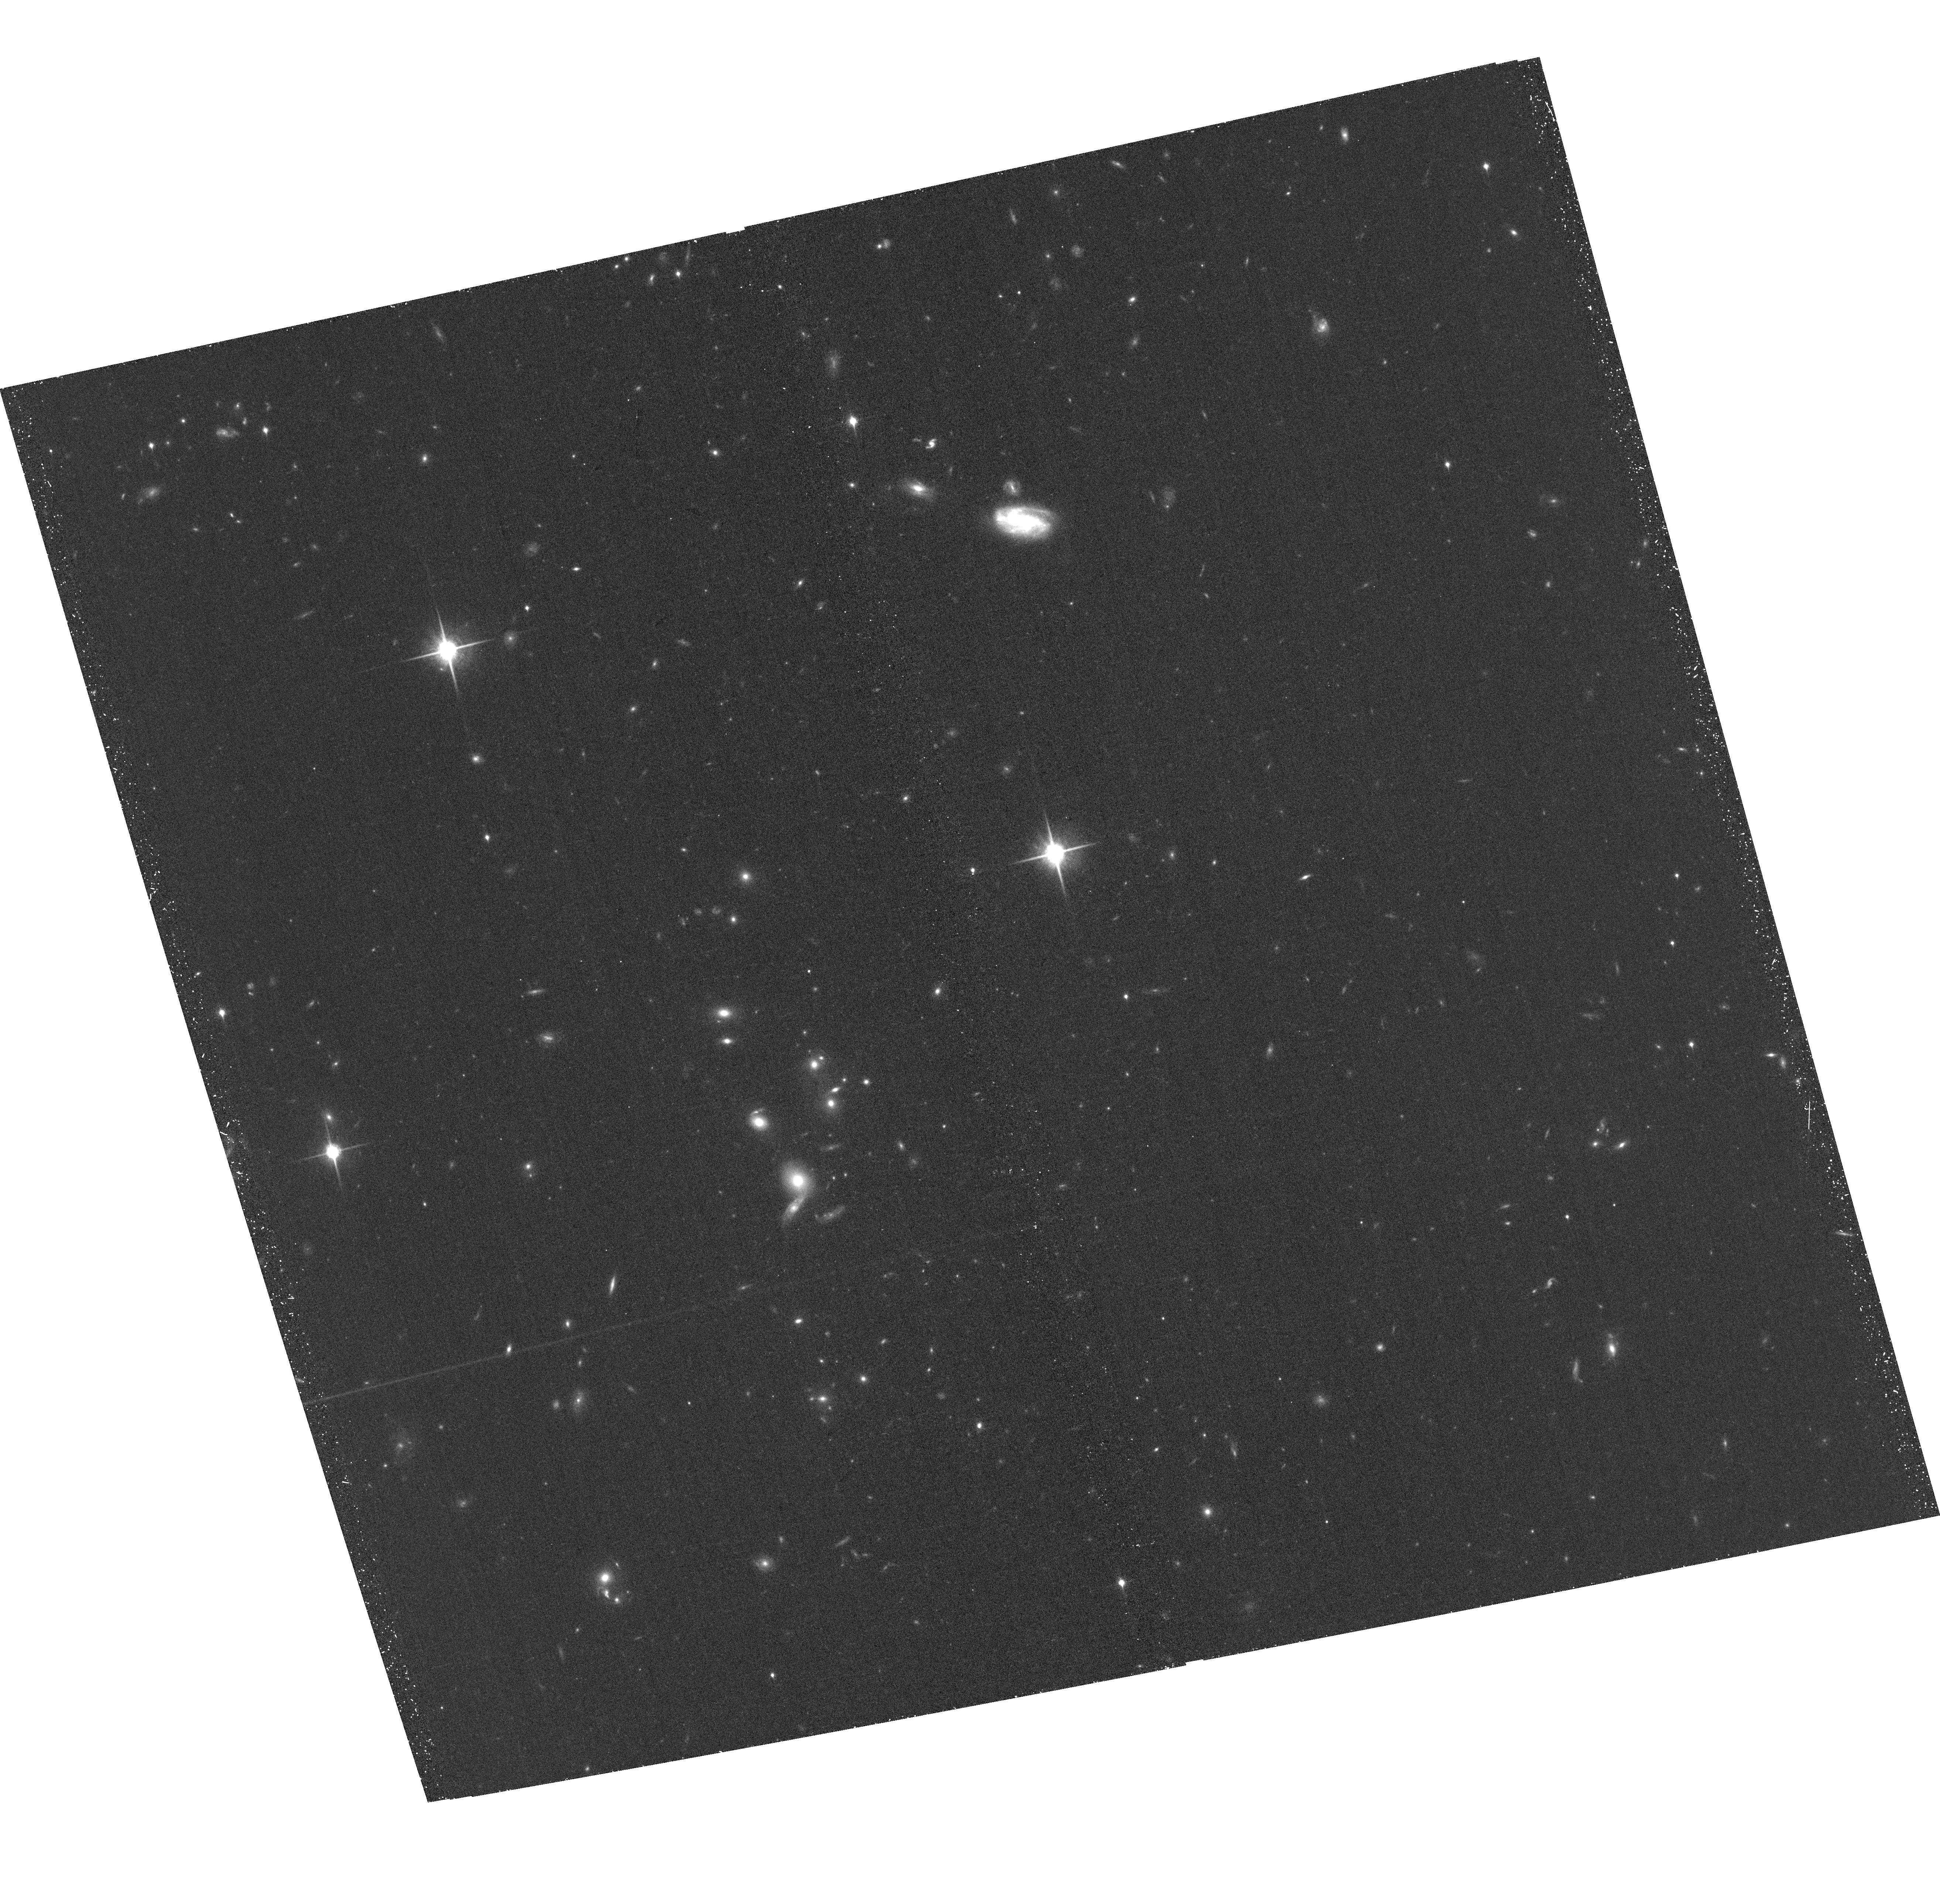
Target: WISEPJ234446.25+103415.8. Instrument: ACS/WFC. Filter: F850LP. Exposure: 39 min. Observation ID: hst_13819_05_acs_wfc_f850lp_jcj705

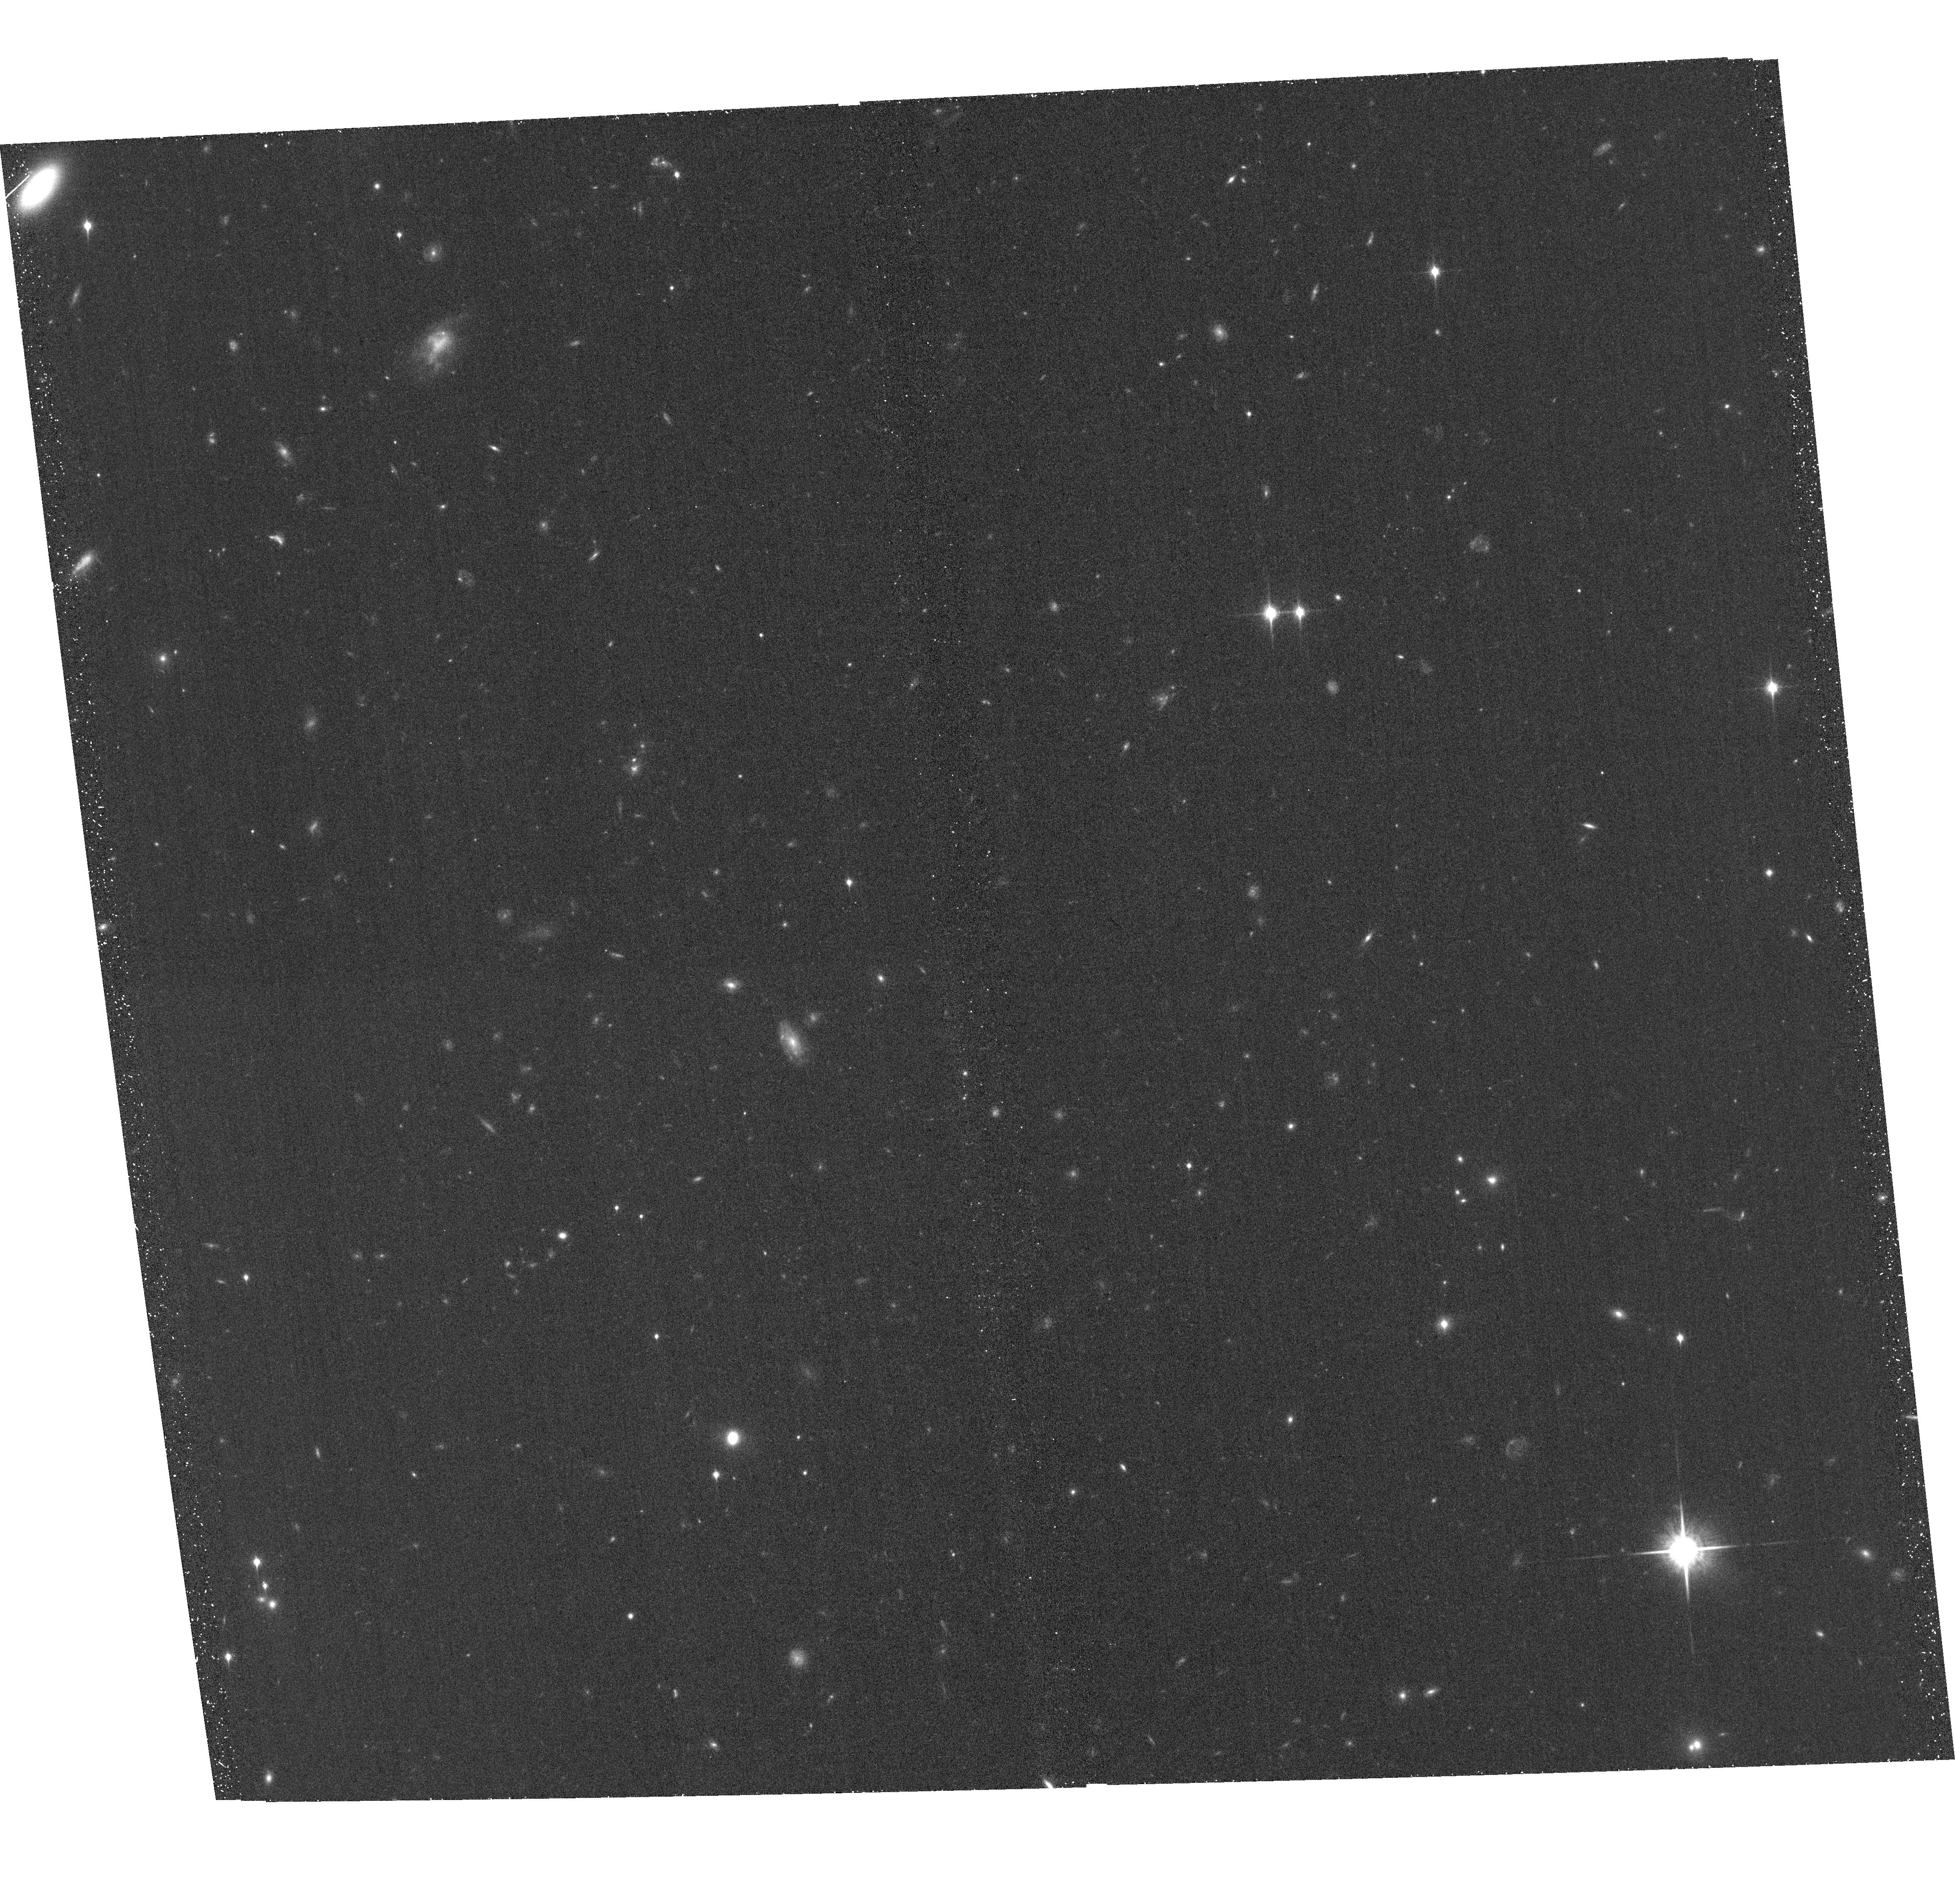
Target: 2MASSWJ0103320+193536. Instrument: ACS/WFC. Filter: F850LP. Exposure: 39 min. Observation ID: hst_13819_01_acs_wfc_f850lp_jcj701

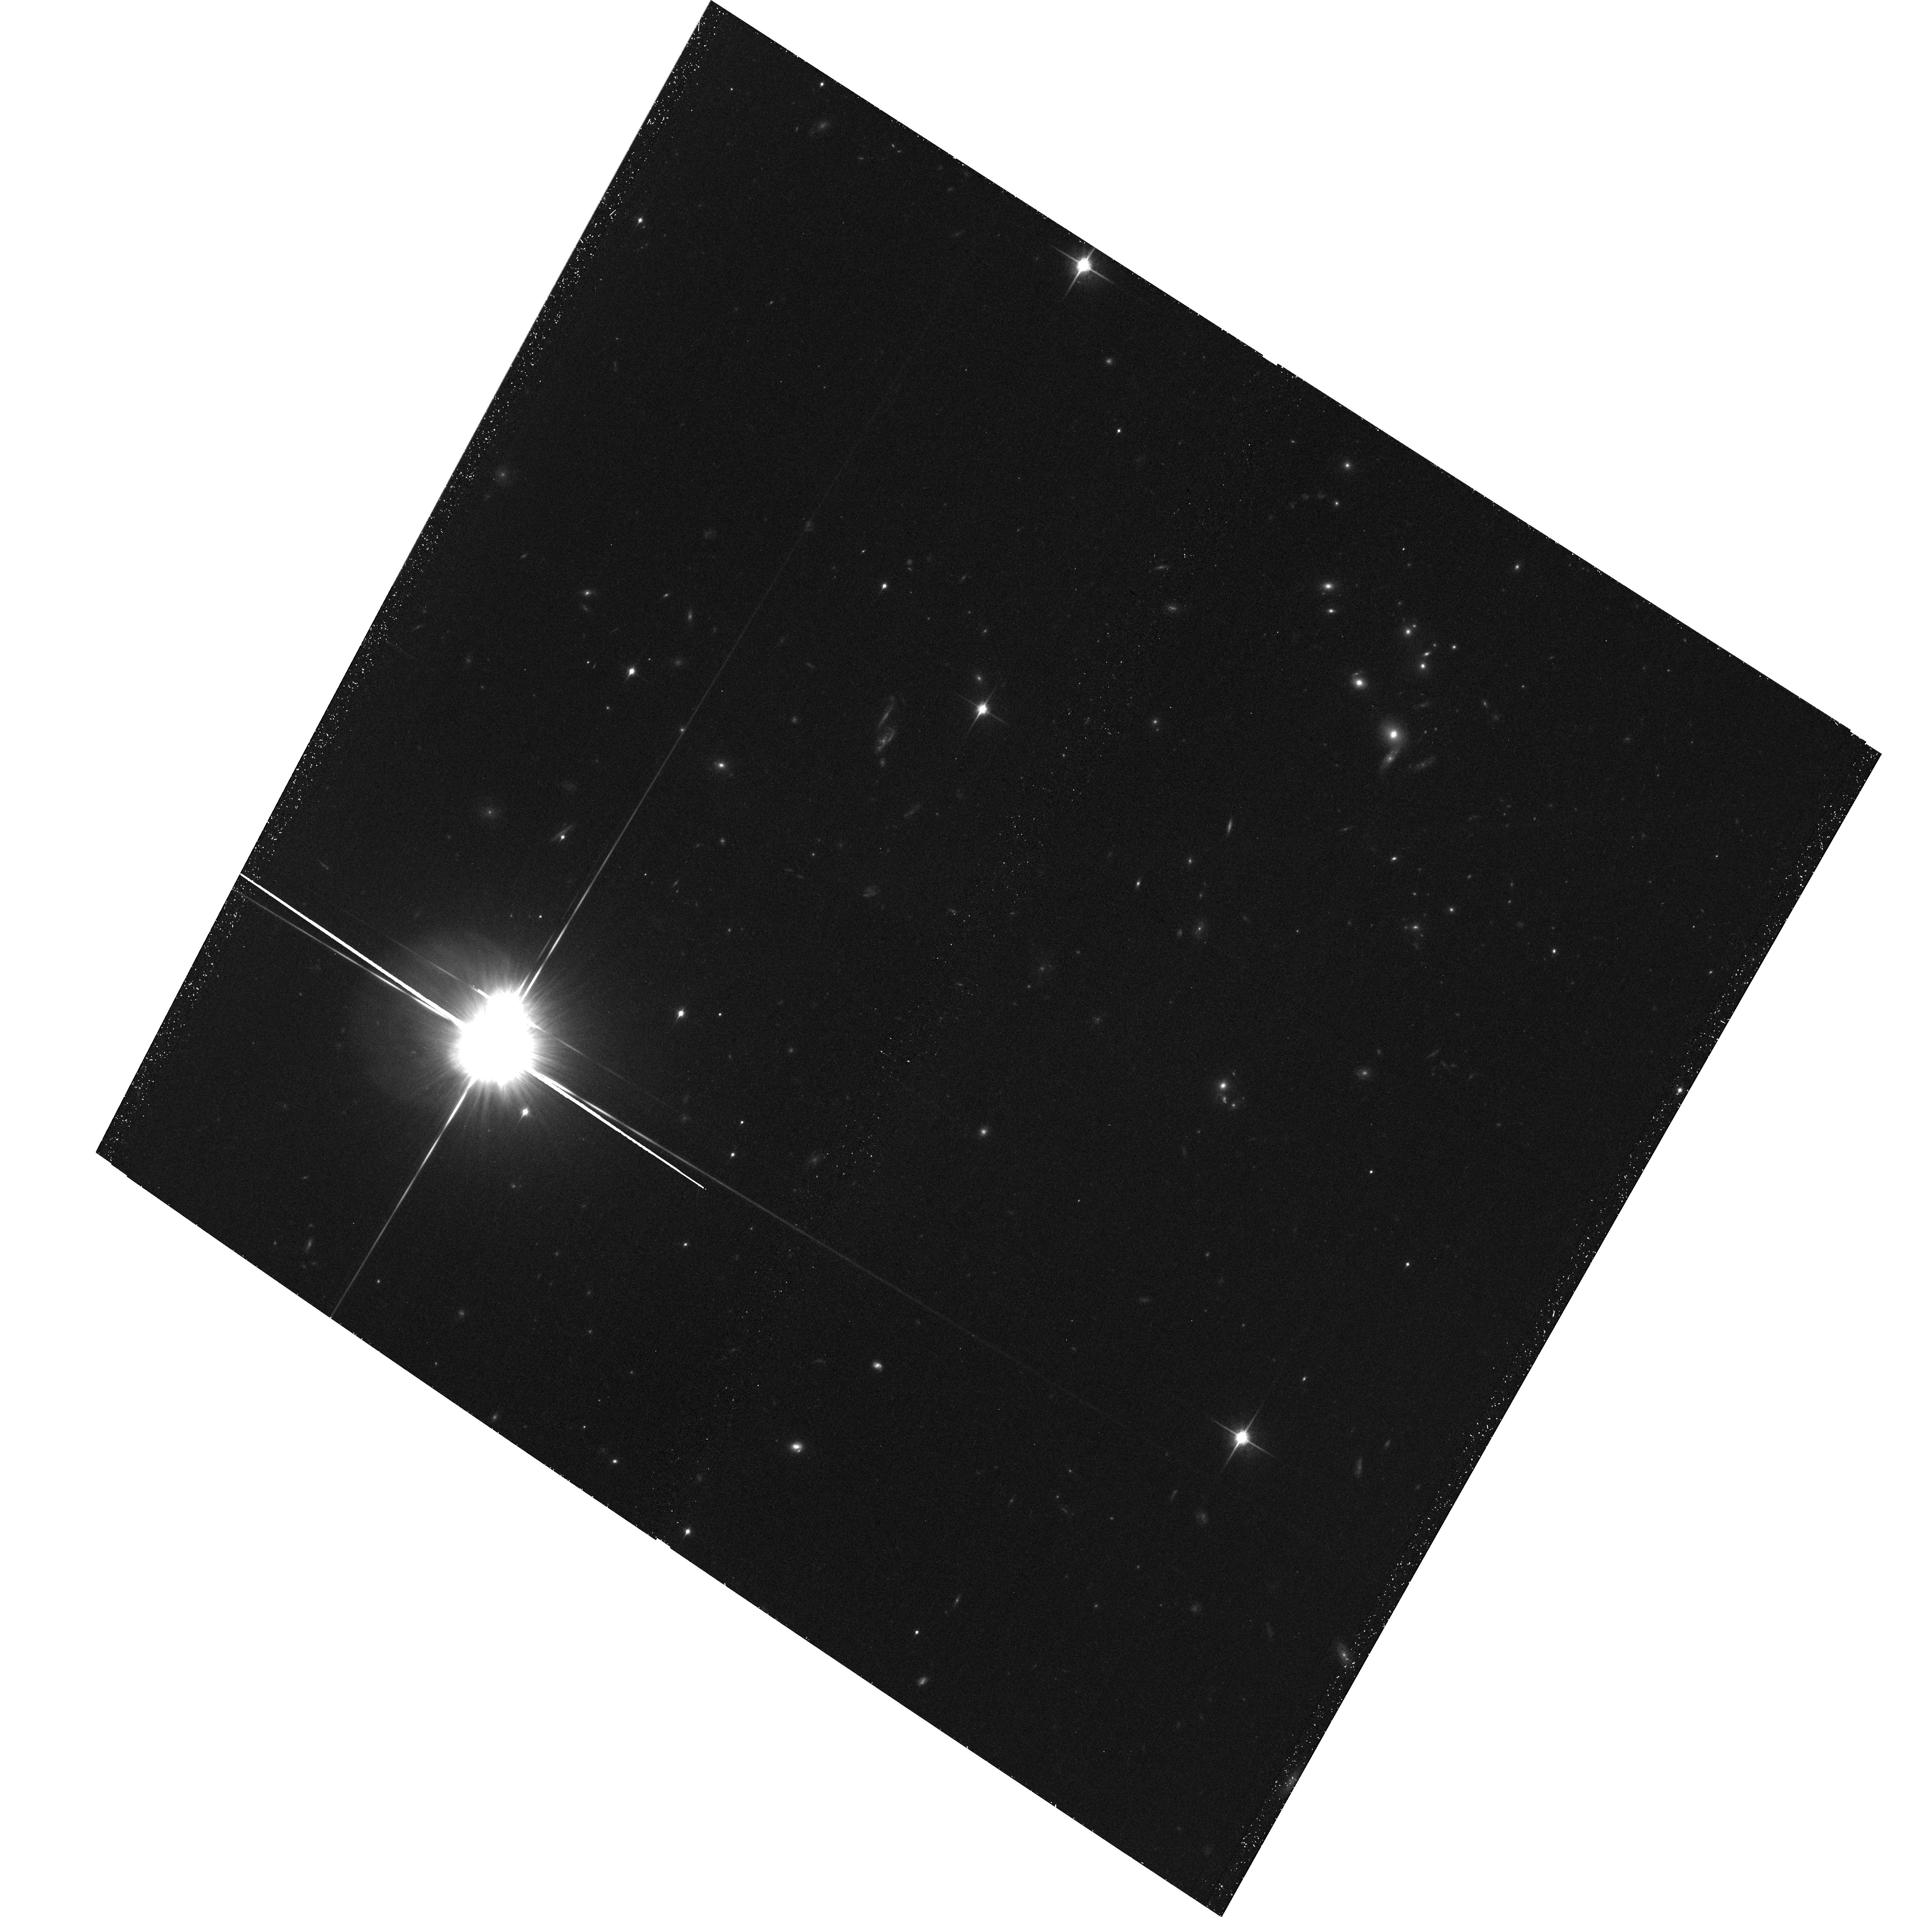
Target: WISEPJ234446.25+103415.8-PM. Instrument: ACS/WFC. Filter: F850LP. Exposure: 39 min. Observation ID: hst_13819_06_acs_wfc_f850lp_jcj706

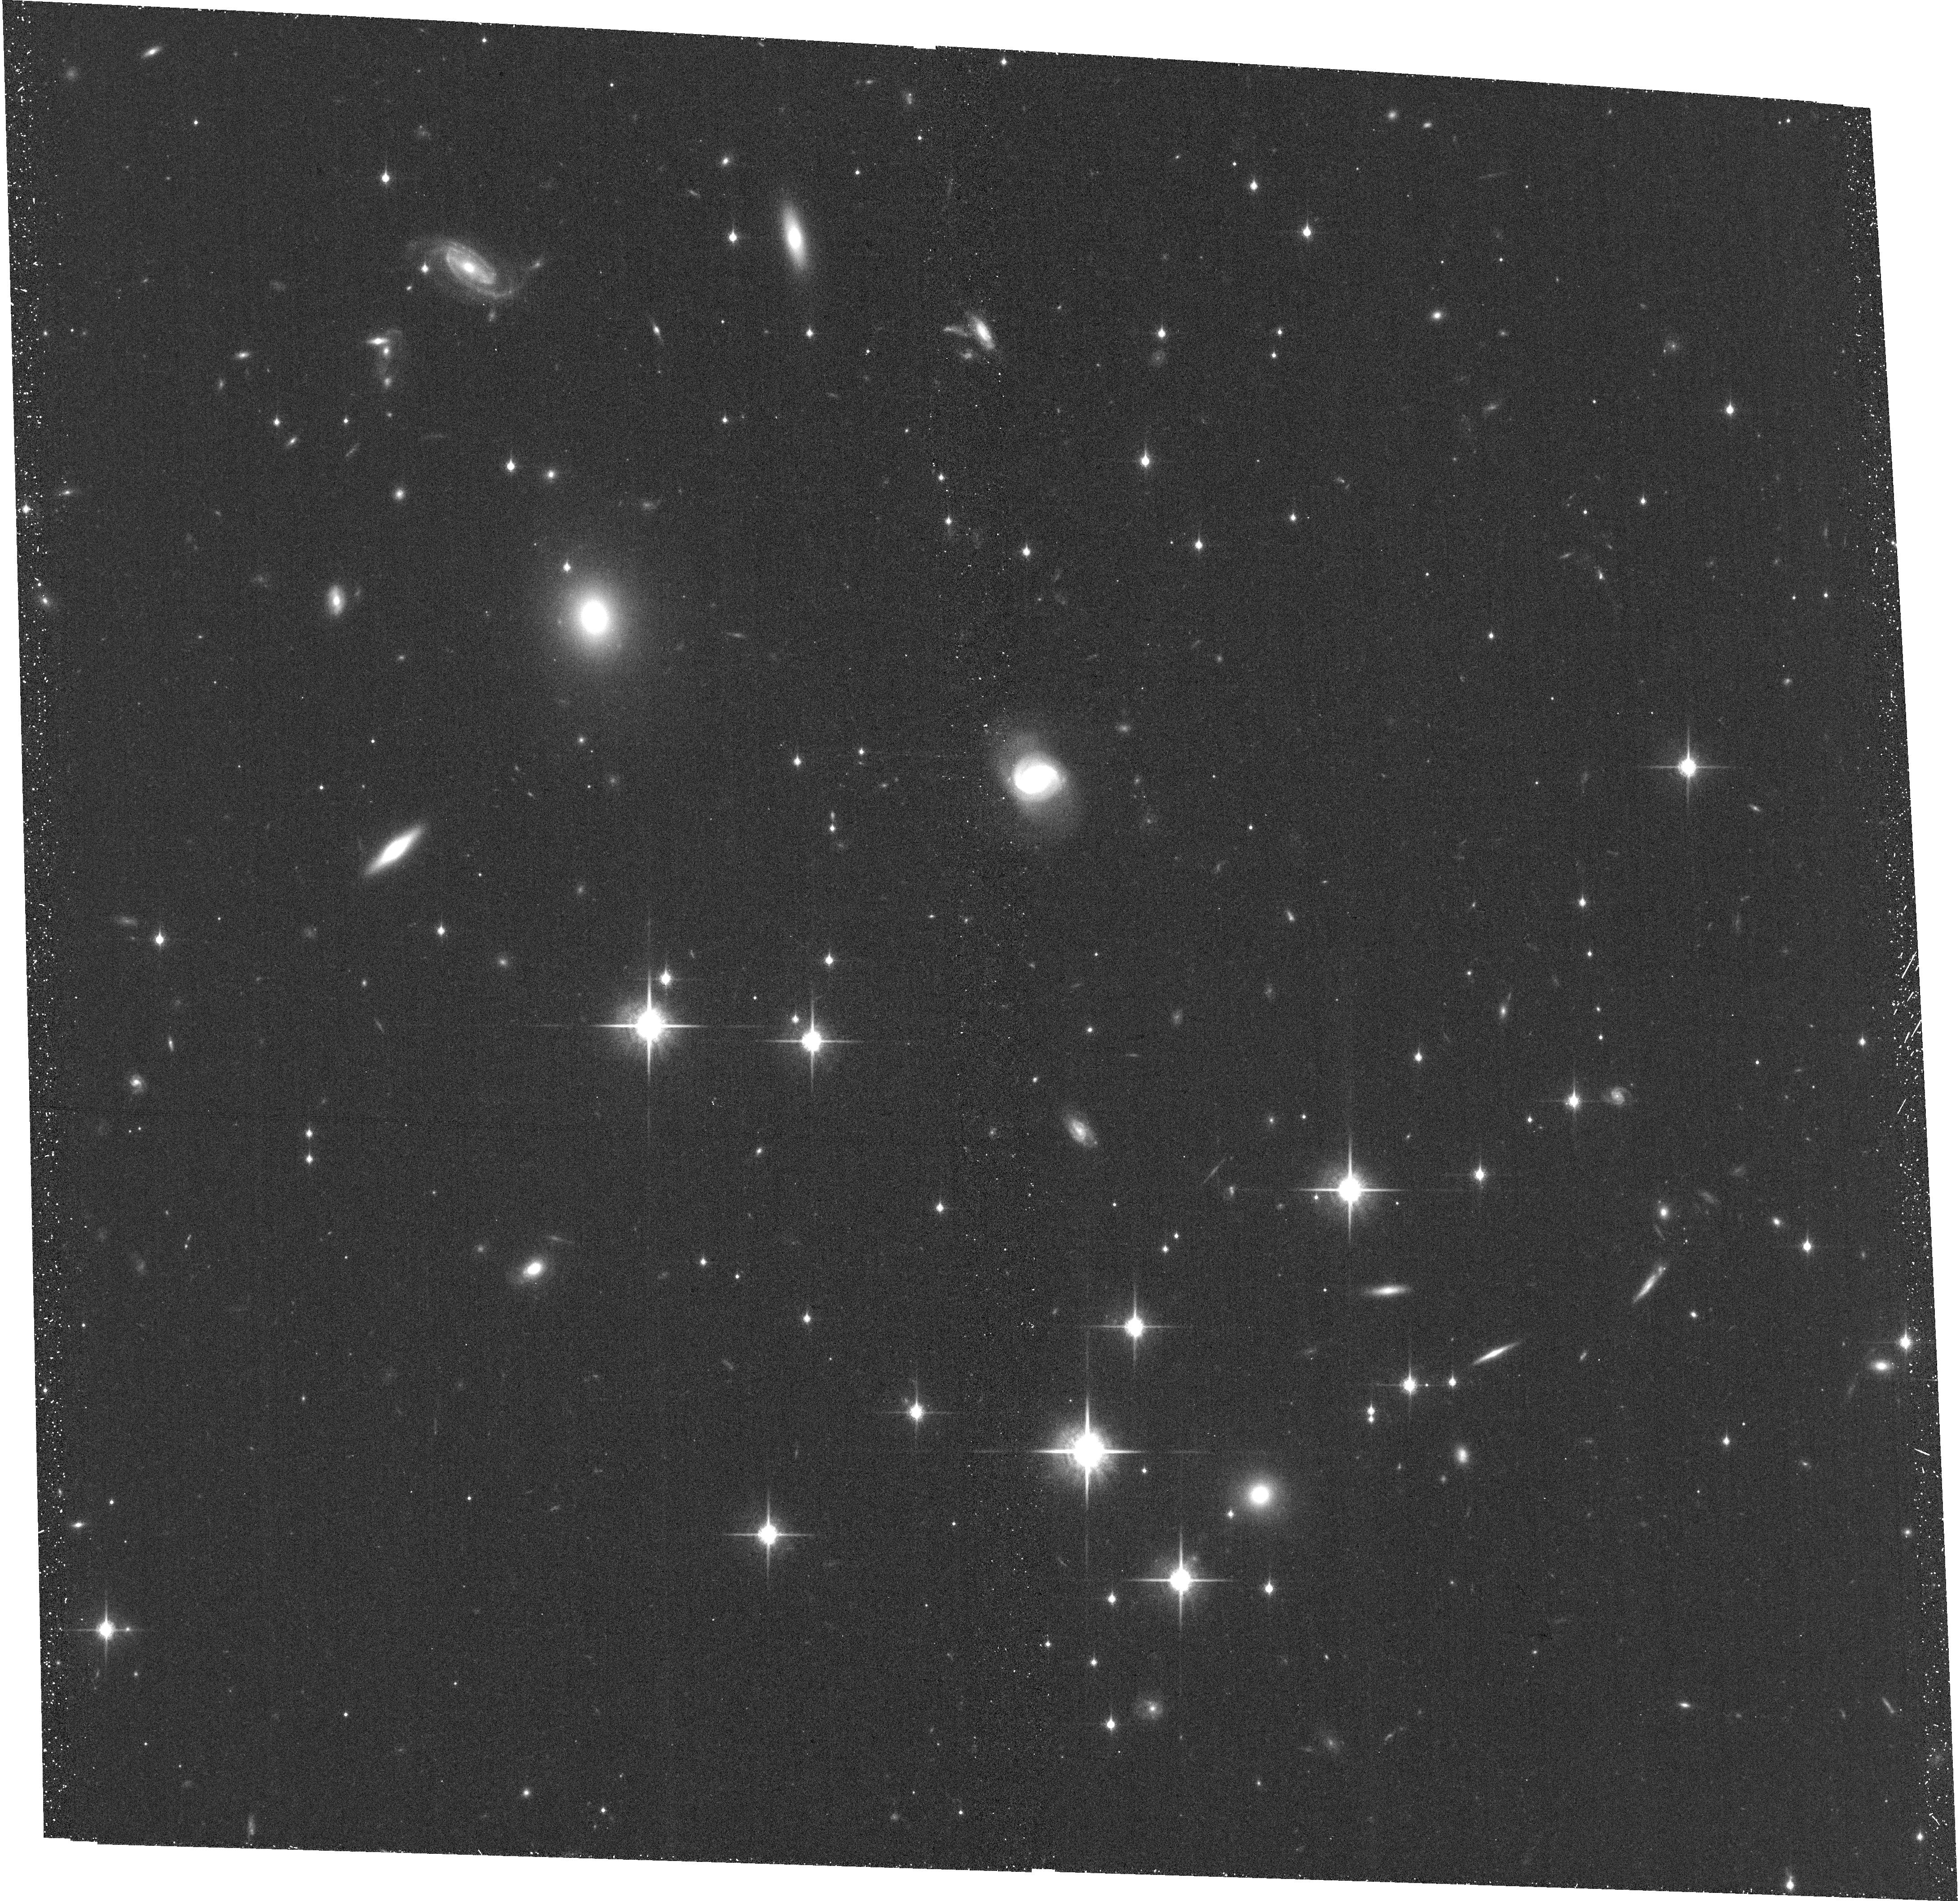
Target: WISEJ014656.66+423410.0. Instrument: ACS/WFC. Filter: F850LP. Exposure: 41 min. Observation ID: hst_13819_04_acs_wfc_f850lp_jcj704

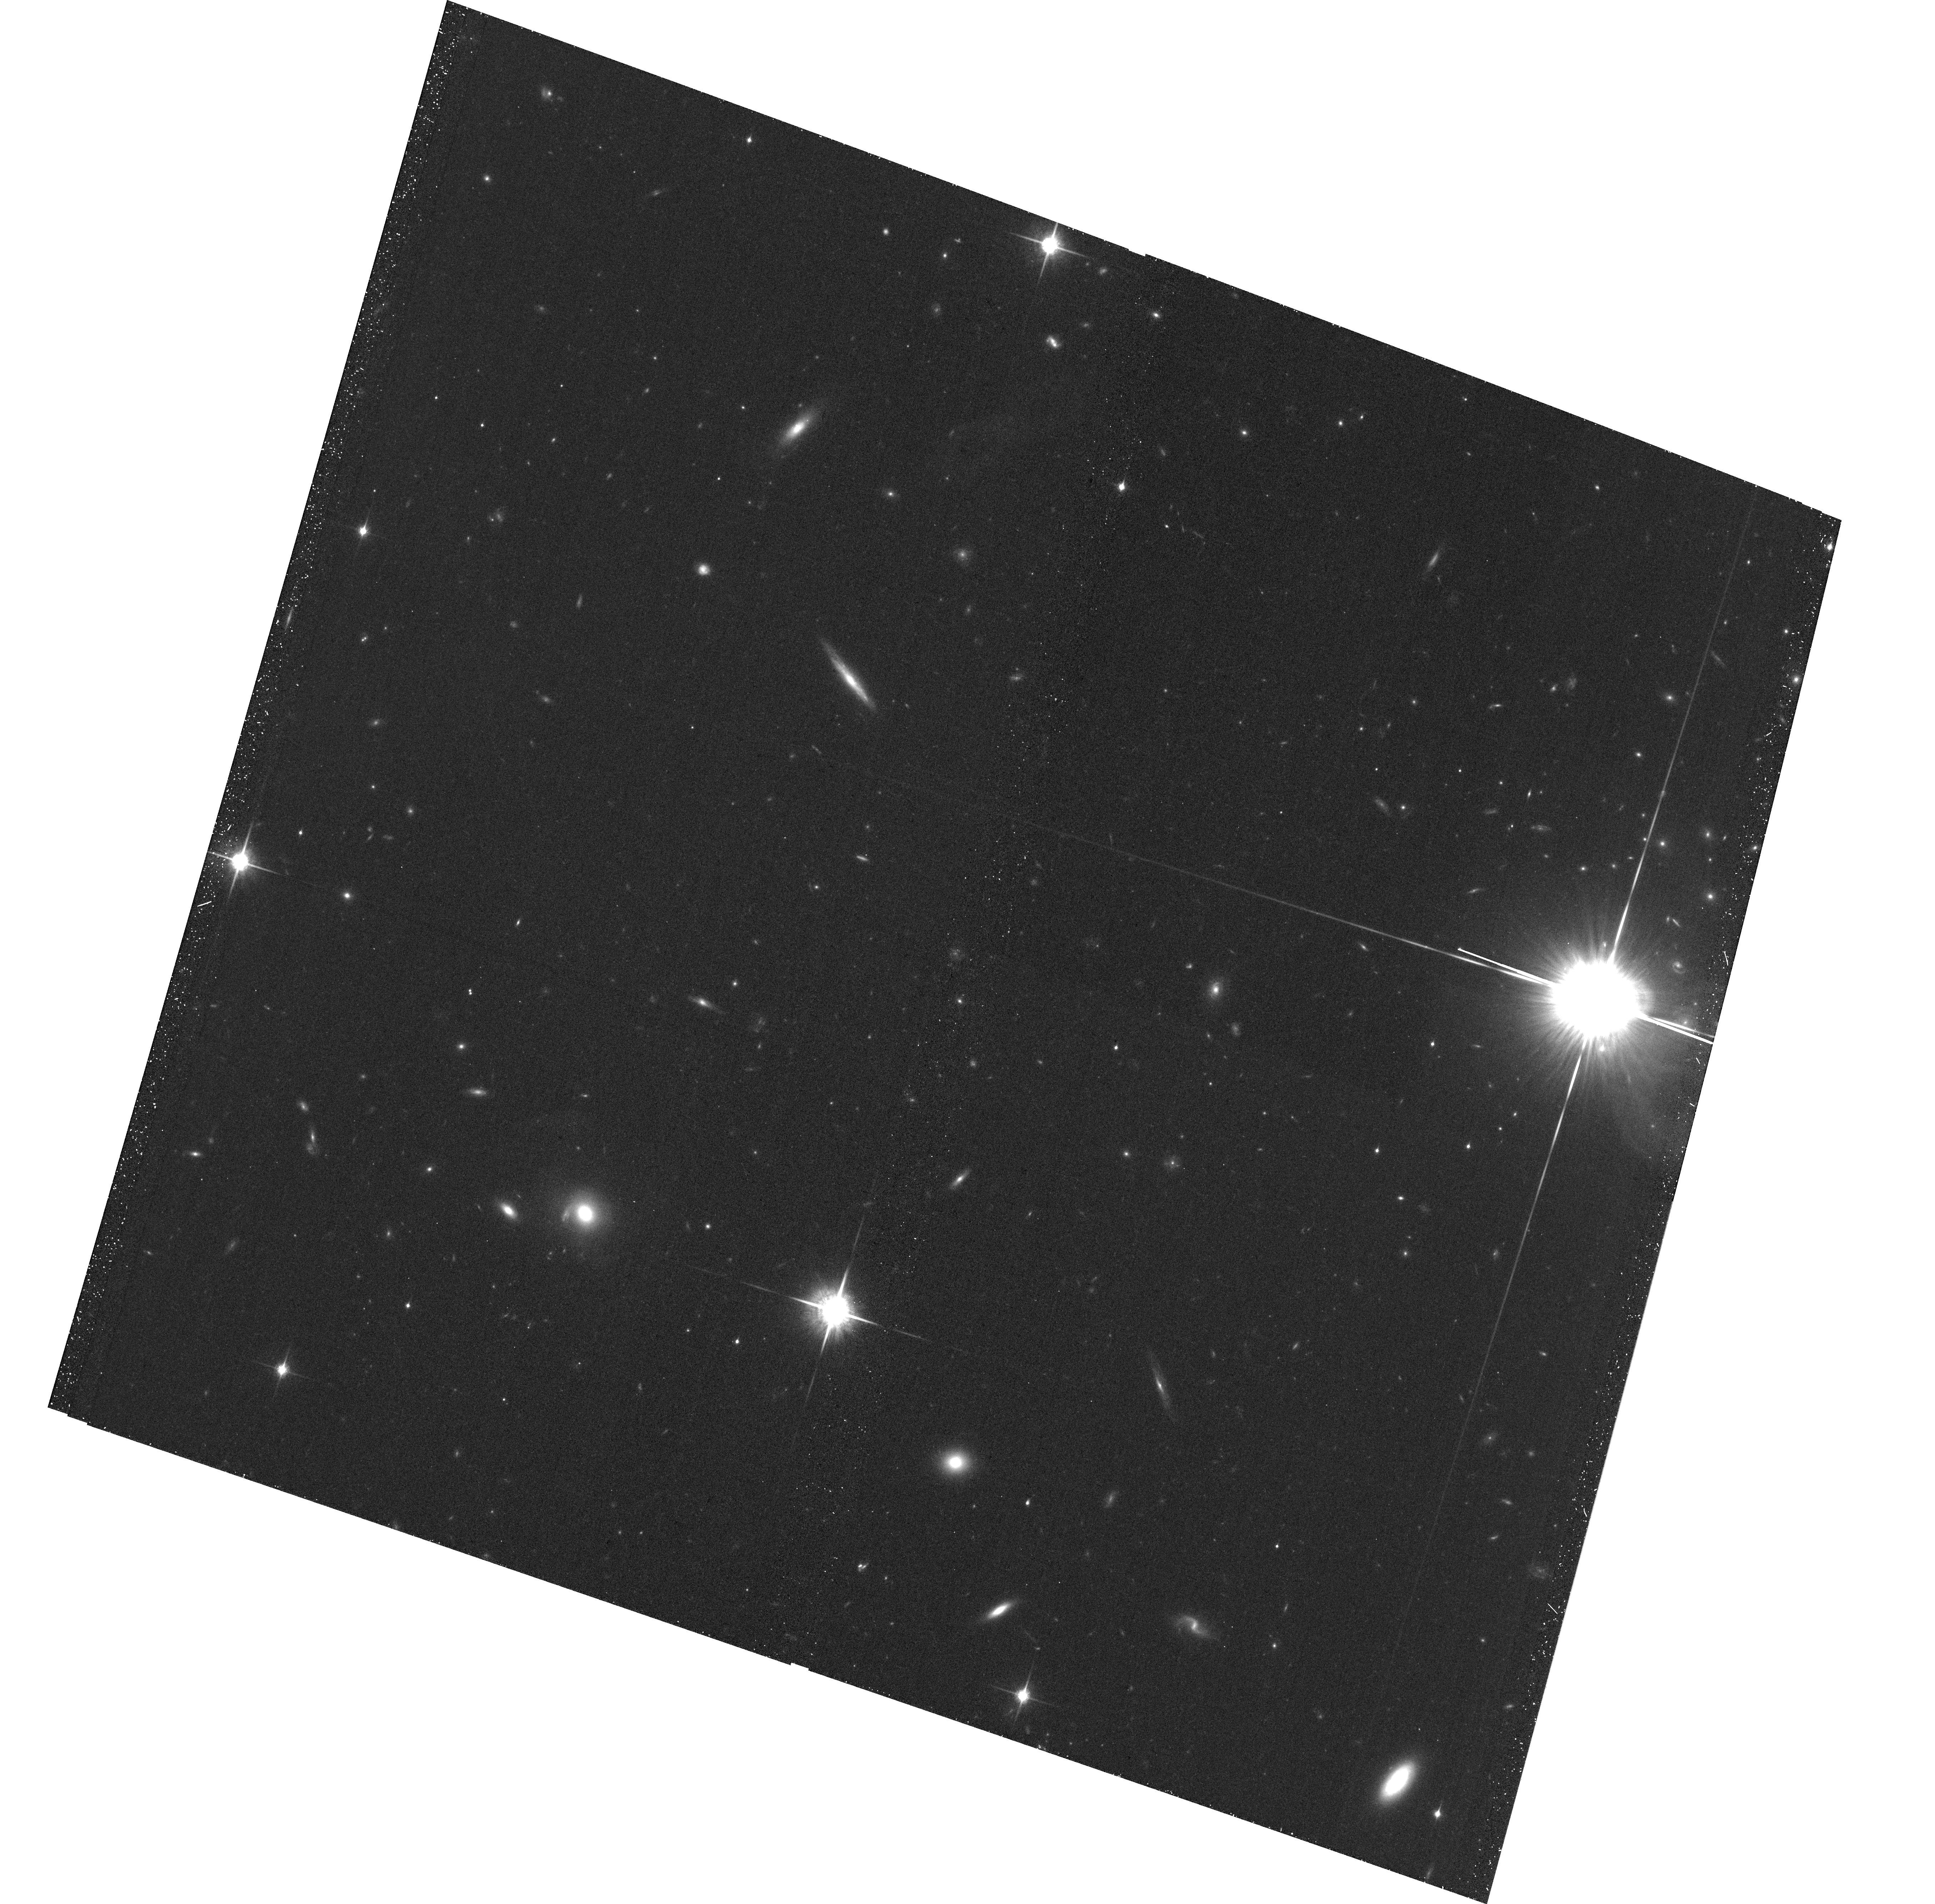
Target: 2MASSWJ0103320+193536. Instrument: ACS/WFC. Filter: F850LP. Exposure: 39 min. Observation ID: hst_13819_02_acs_wfc_f850lp_jcj702

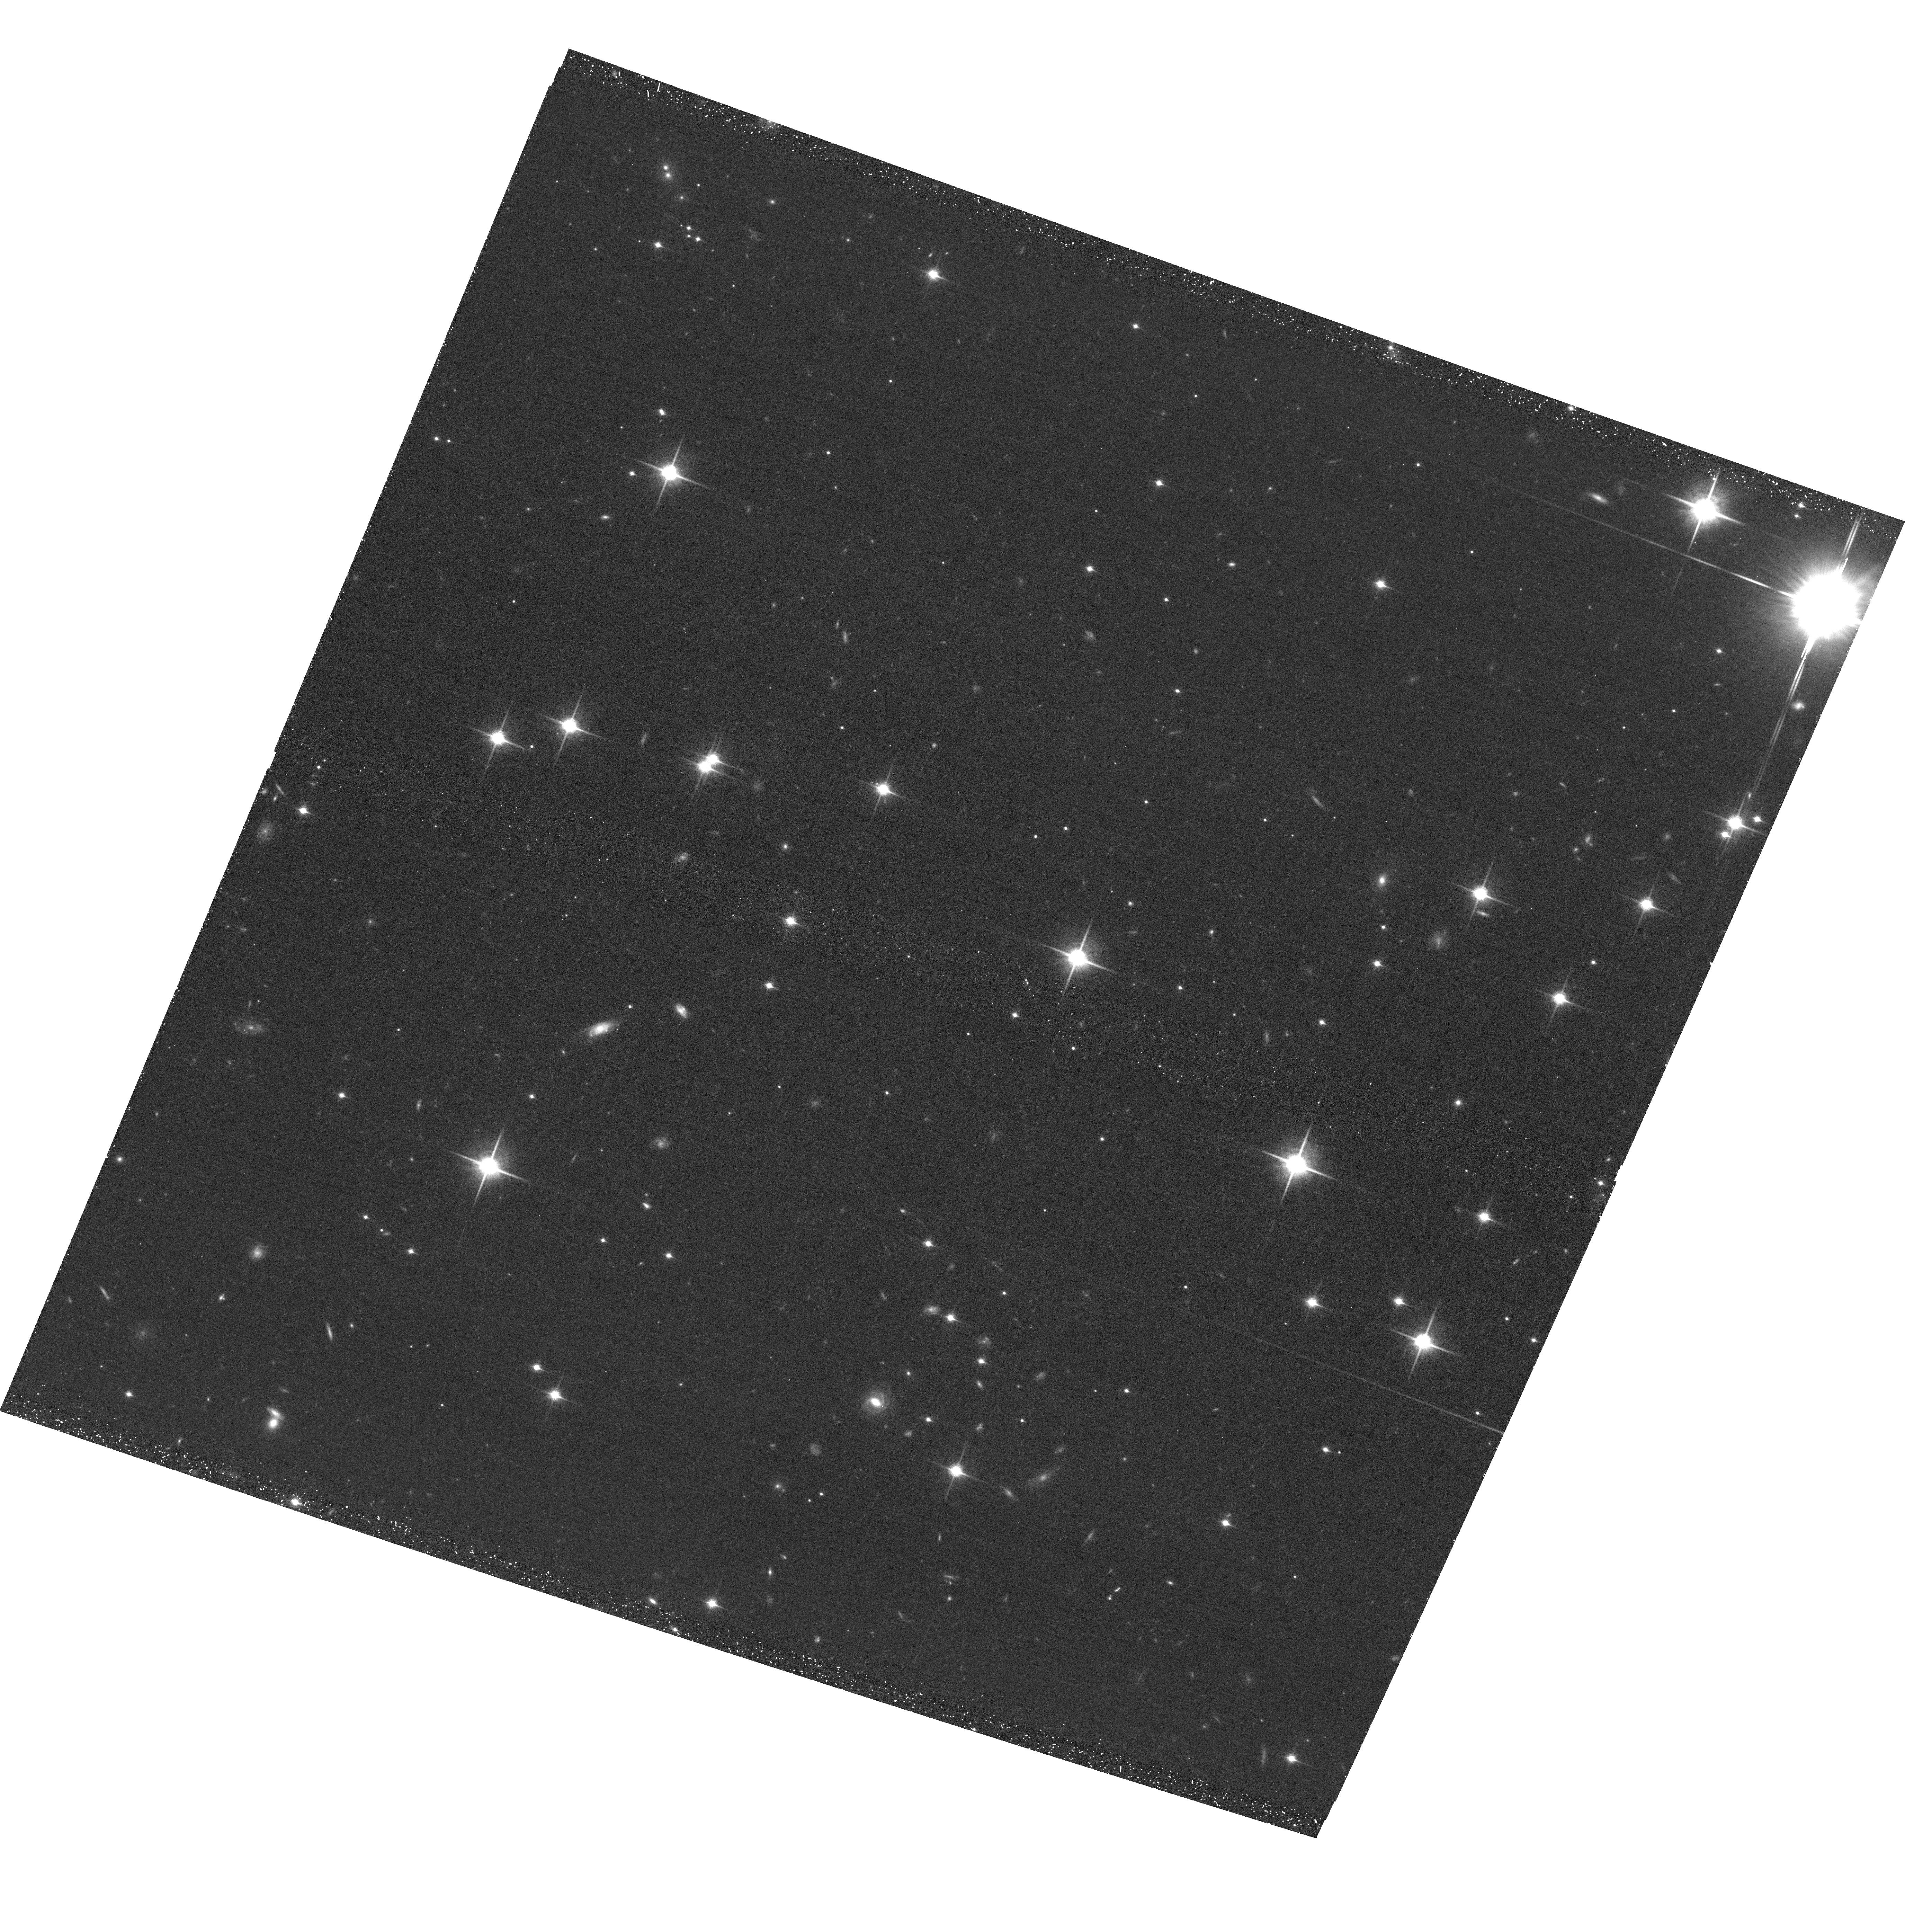
Target: WISEJ014656.66+423410.0. Instrument: ACS/WFC. Filter: F850LP. Exposure: 41 min. Observation ID: hst_13819_03_acs_wfc_f850lp_jcj703

Dynamical Masses for Free-Floating Planetary-Mass Binaries (PI: Dupuy, Trent J.)

We propose a 3-year orbit monitoring program to measure the first dynamical masses in the planetary-mass regime (5-15 Mjup) for free-floating objects, including the first known Y dwarf binary. With projected separations of only 0.7-1.4 AU, our targets are among the tightest substellar visual binaries ever found and are amenable to orbit determinations within only a few years. When combined with our parallax determination, these data will yield dynamical masses with <10% uncertainties. Two of our targets are late-T/Y dwarf field binaries (ages ~ 1-5 Gyr) and will provide the first empirical calibration in the poorly understood temperature regime of ~350-500 K, relevant both to free-floating objects and radial-velocity exoplanets. Such extreme conditions are the frontier of current theory, e.g. model uncertainties in non-equilibrium chemistry, metallicity, and clouds yield mass estimates that currently span an order of magnitude. Our third target is a young field L dwarf (age ~ 10-100 Myr), one of the rare field objects that that serve as analogs for young directly imaged exoplanets. Our dynamical mass combined with evolutionary models will yield the first precise age and temperature estimates for such an object, thereby testing our ability to derive physical parameters from current models. Our targets have been discovered at the limits of existing facilities and thus promise to be the only viable objects in the planetary-mass regime for direct mass measurements until next-generation facilities like JWST come online.